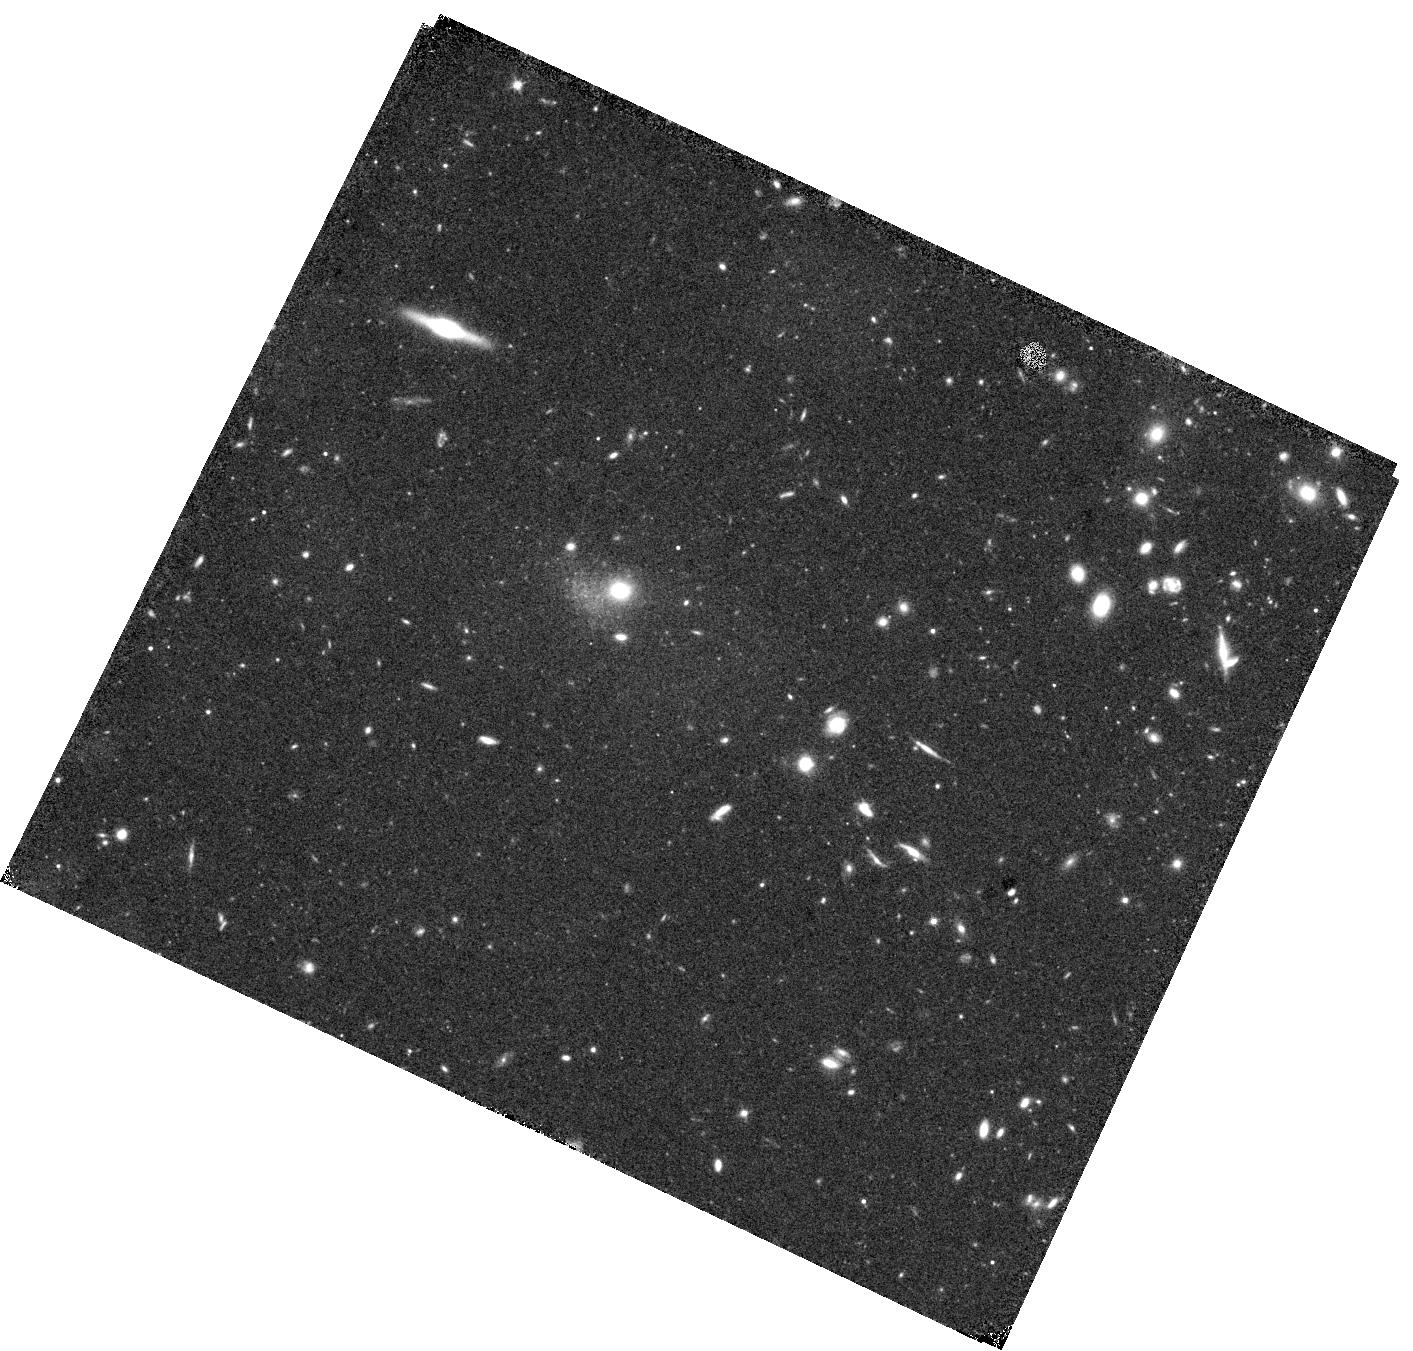
Target: VIRGO-INTERGALACTIC-FIELD-W
Instrument: WFC3/IR
Filter: F110W
Exposure: 18 min
Observation ID: hst_17844_15_wfc3_ir_f110w_ifgz15

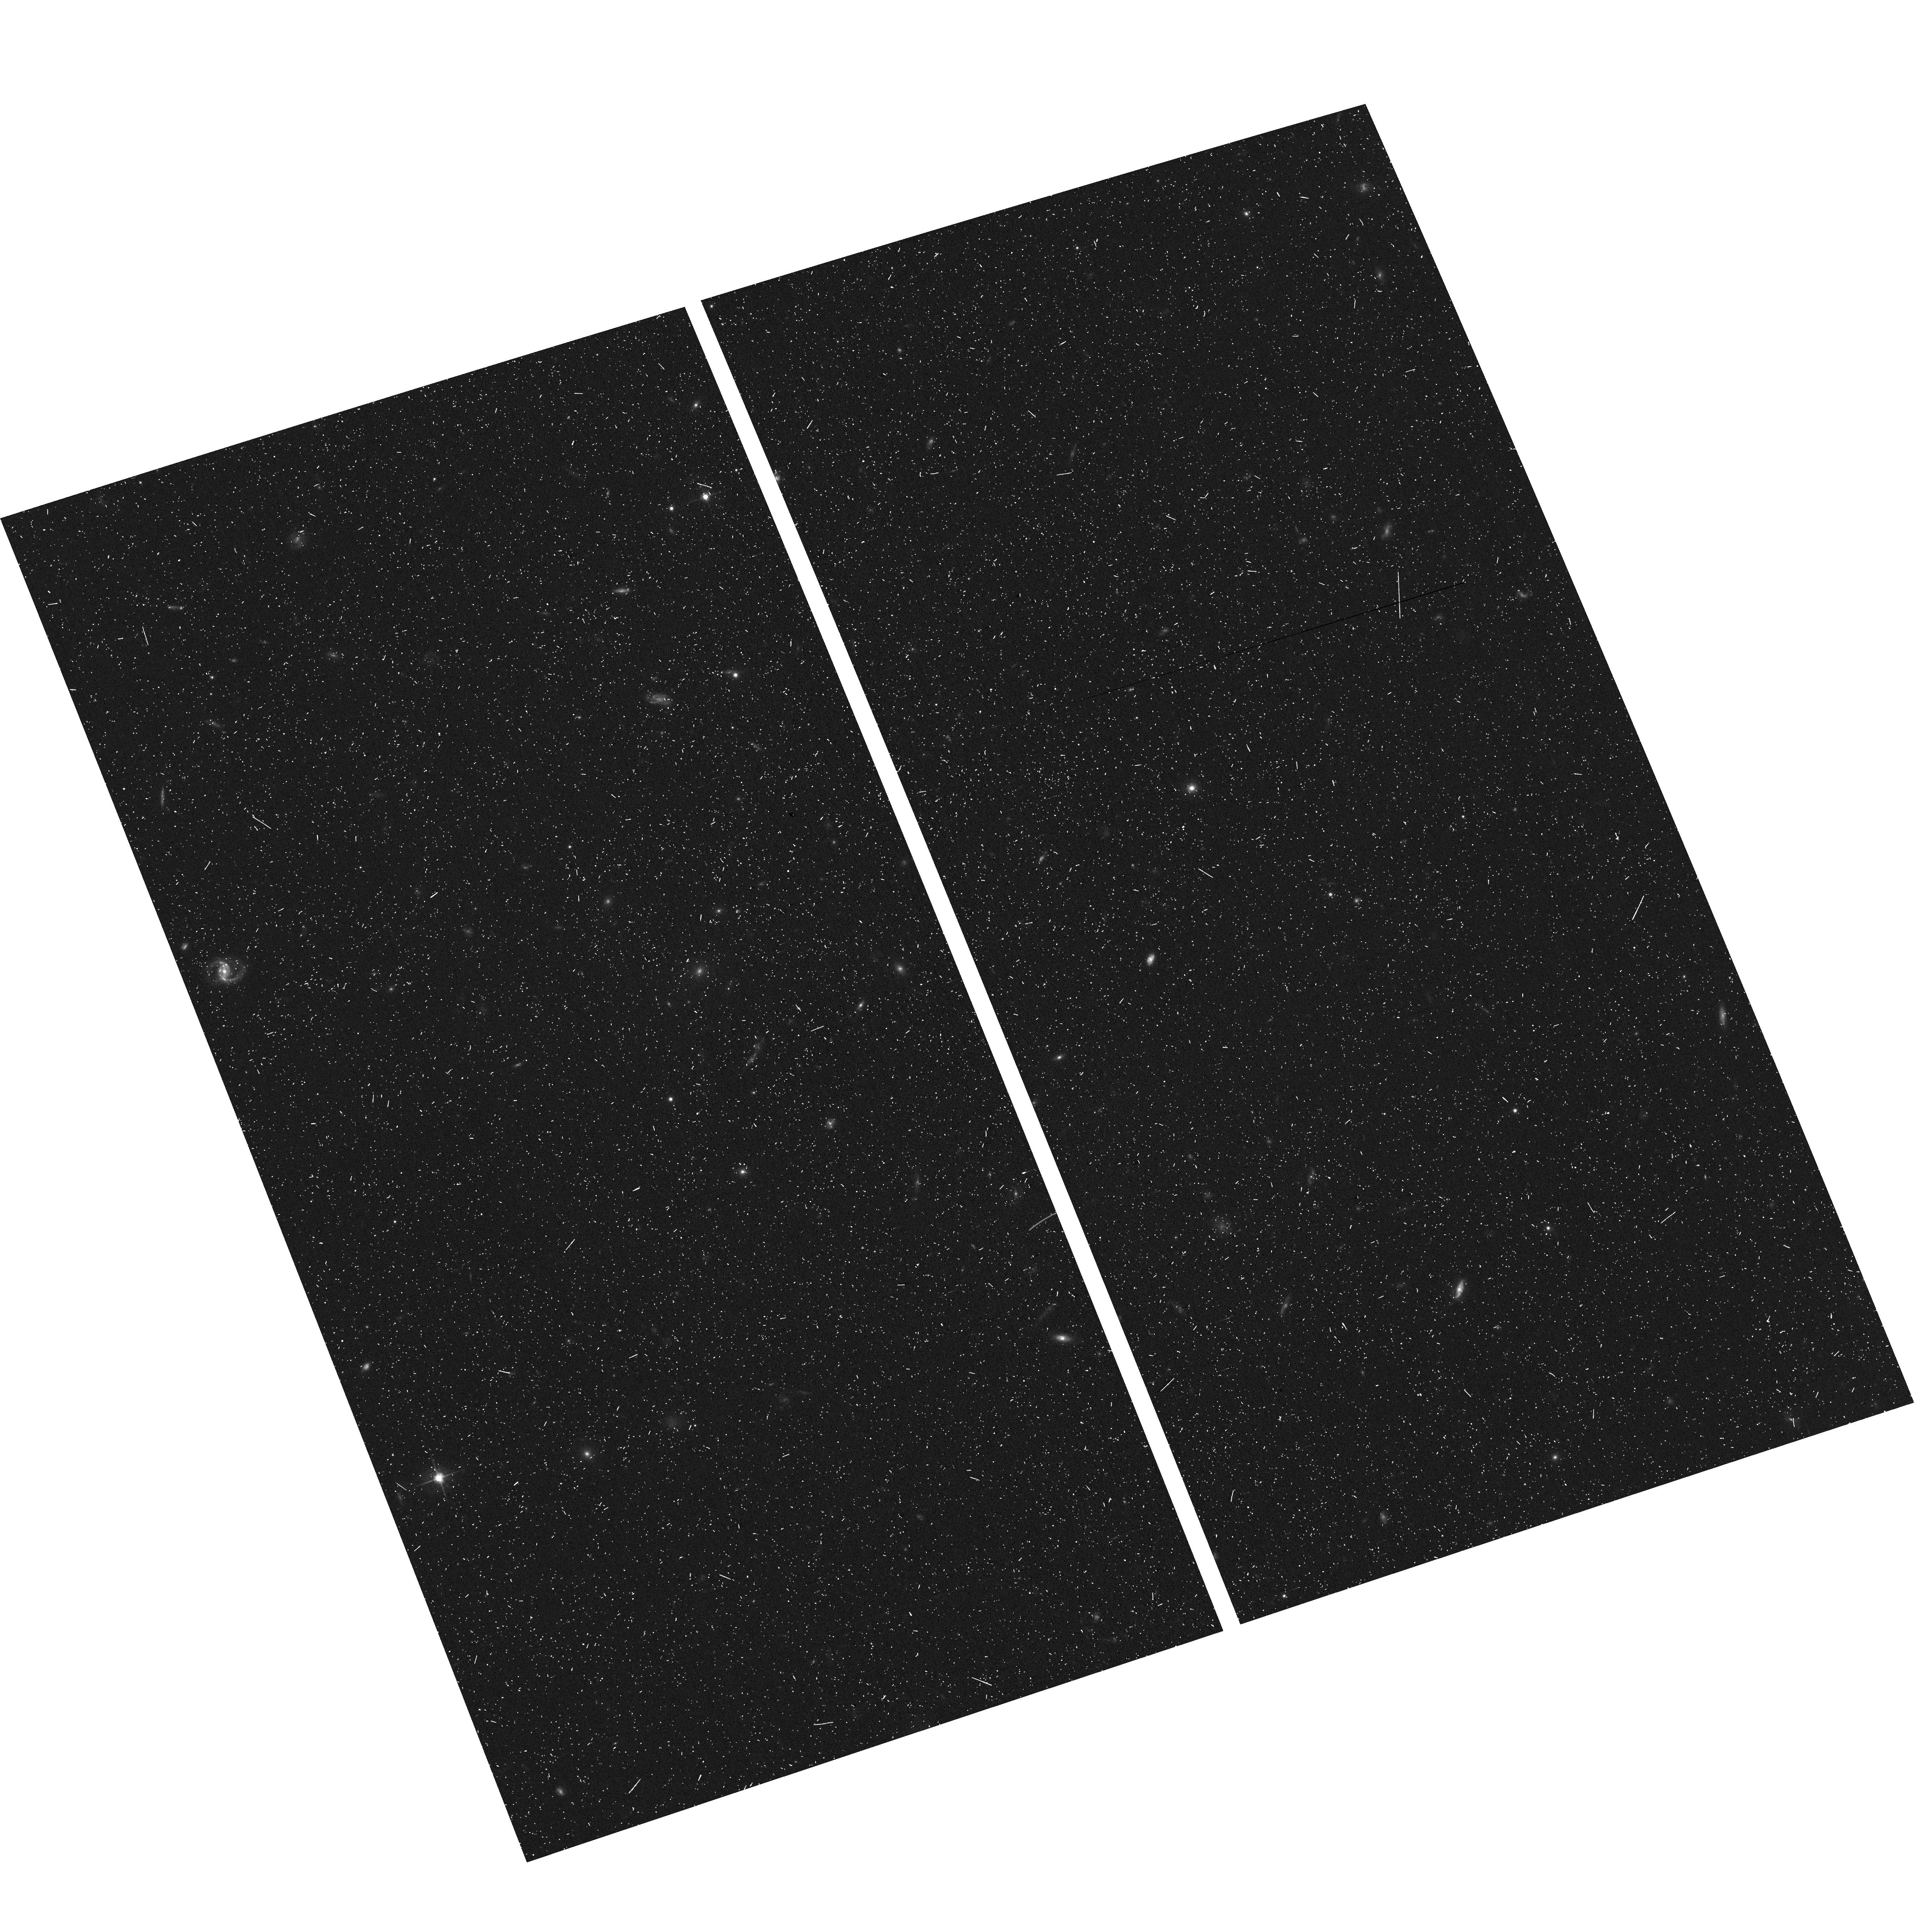
Target: field at RA 187.099°, Dec 12.467°
Instrument: ACS/WFC
Filter: F606W
Exposure: 11 min
Observation ID: hst_17844_18_acs_wfc_f606w_jfgz18

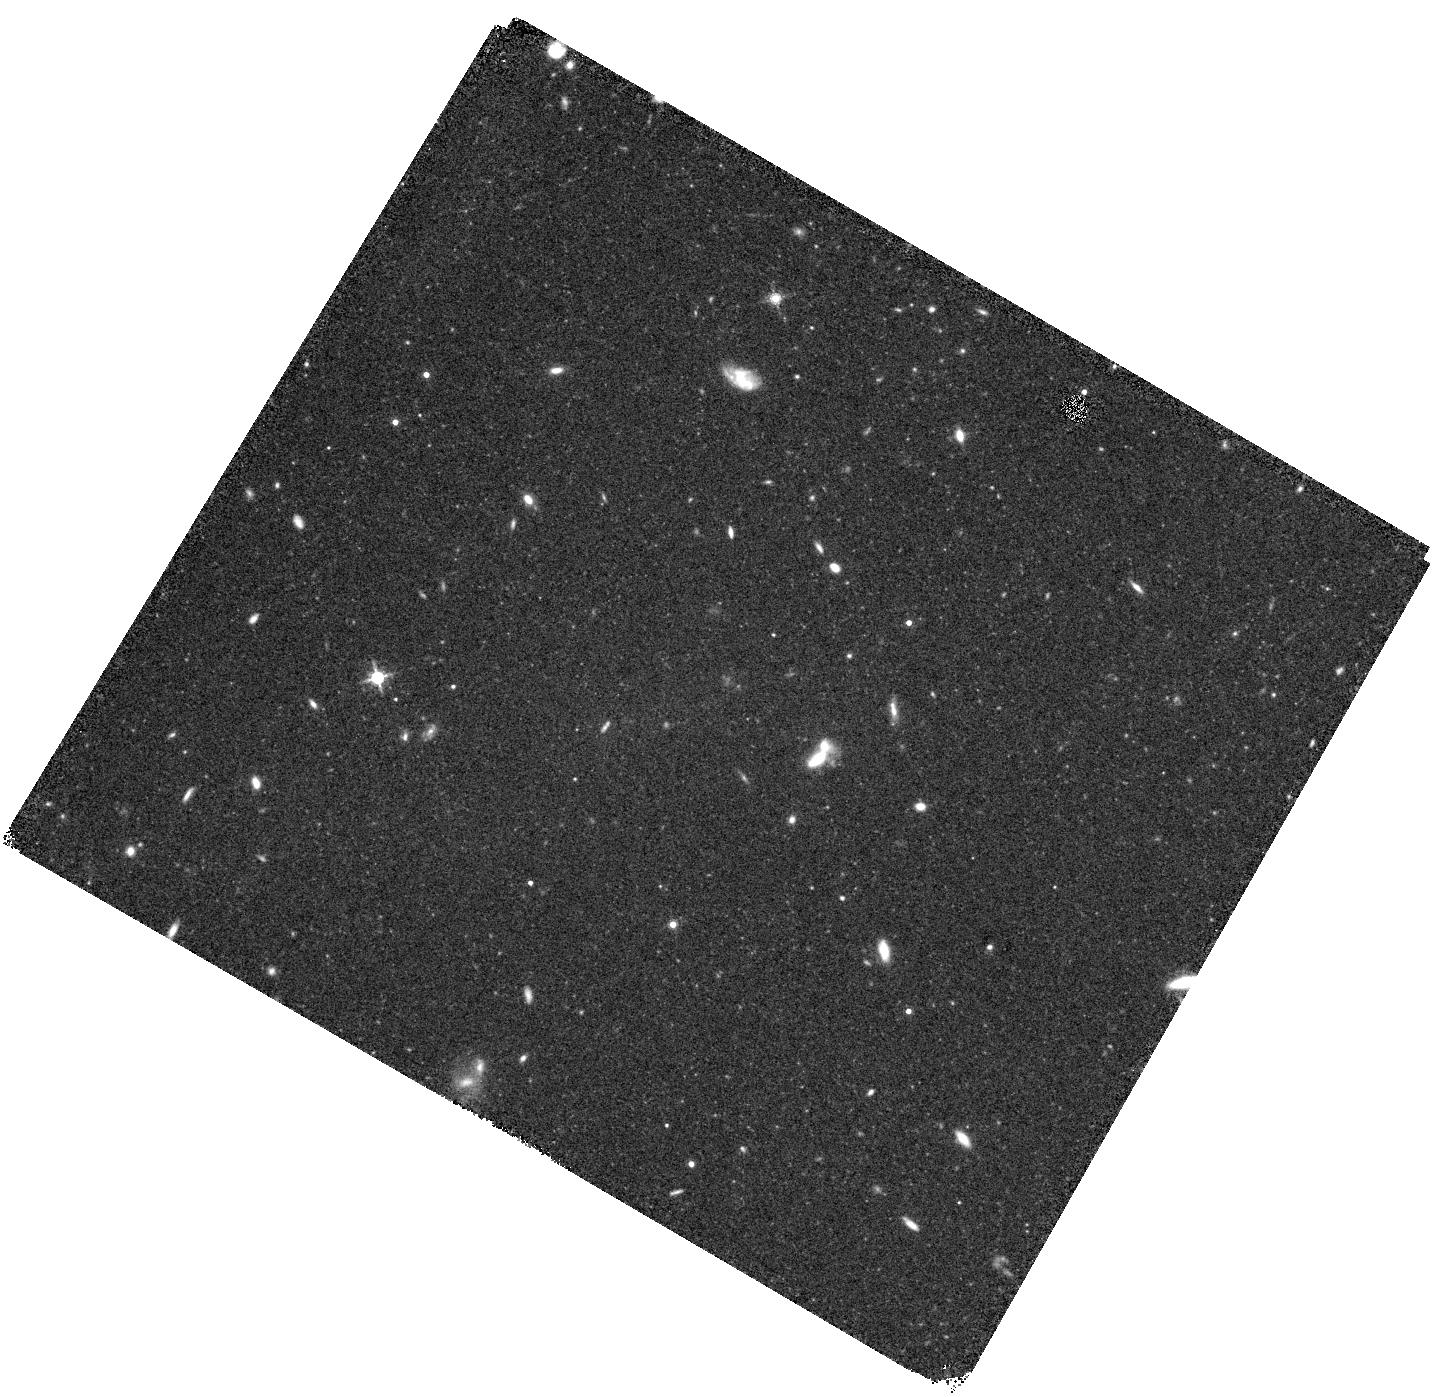
Target: VIRGO-INTERGALACTIC-FIELD-E
Instrument: WFC3/IR
Filter: F160W
Exposure: 22 min
Observation ID: hst_17844_39_wfc3_ir_f160w_ifgz39

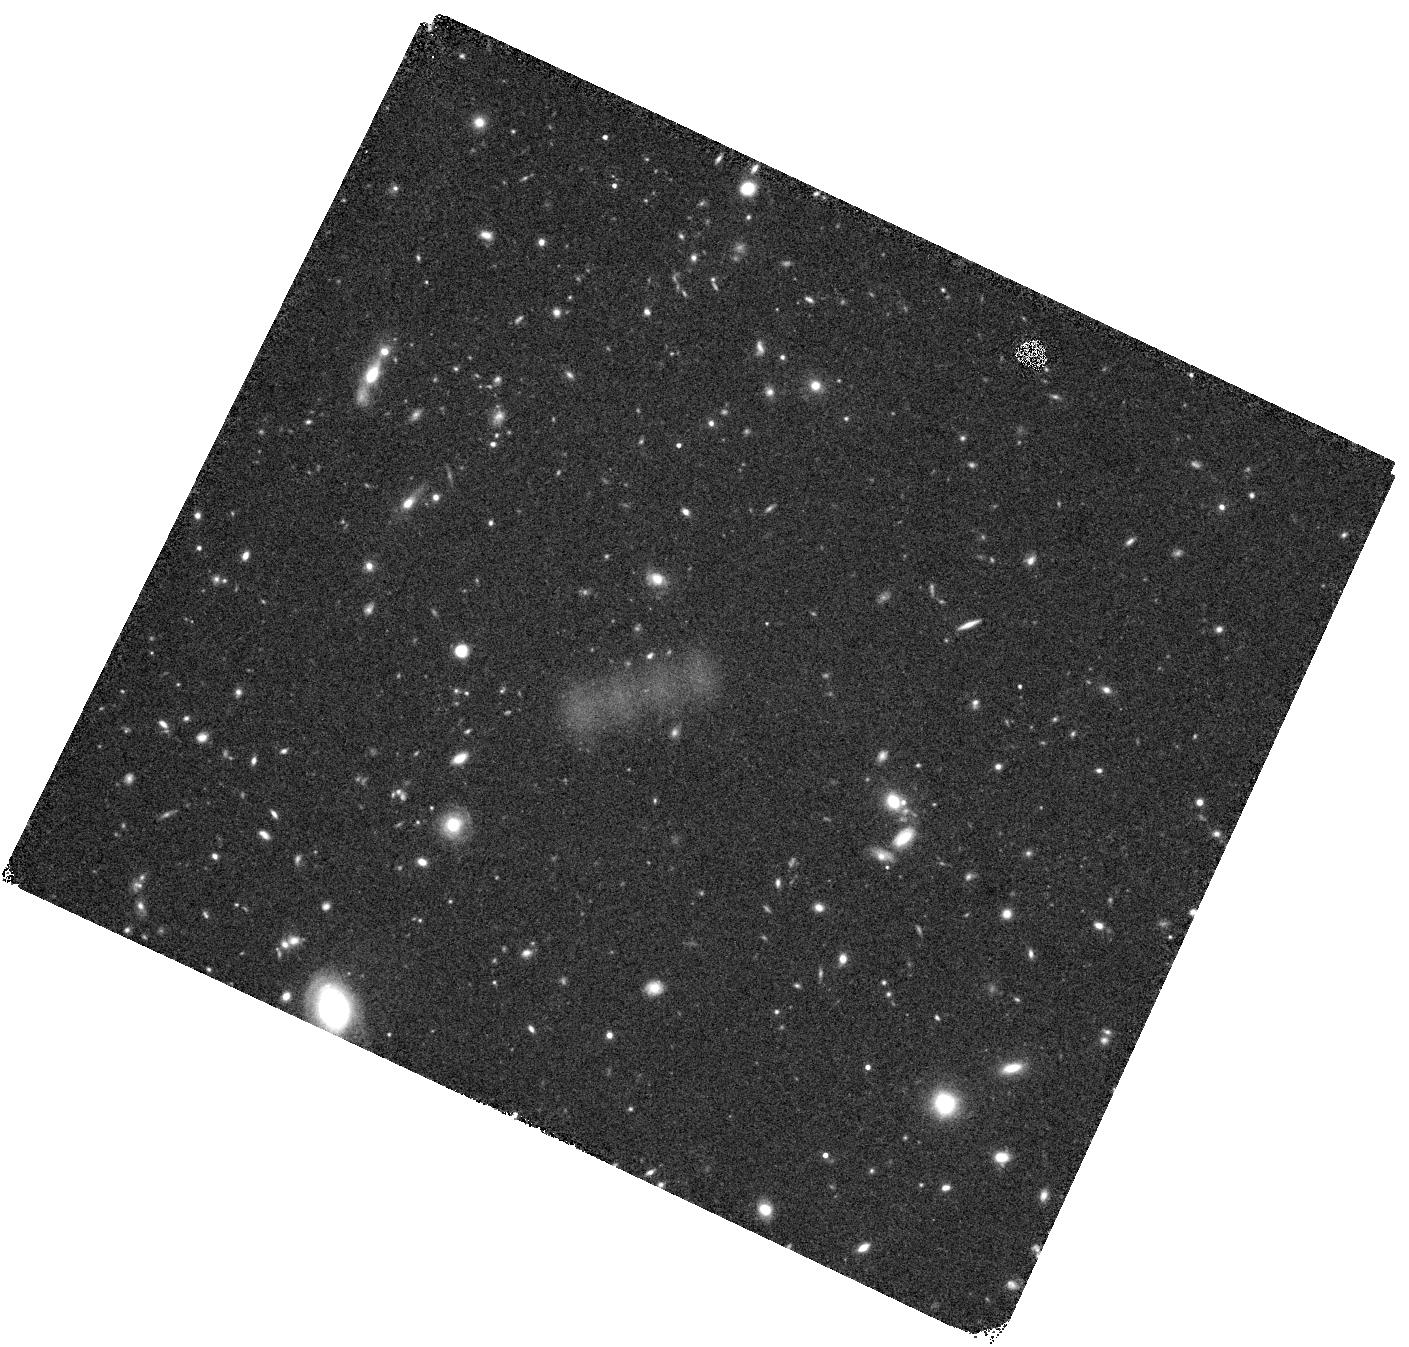
Target: VIRGO-INTERGALACTIC-FIELD-SW
Instrument: WFC3/IR
Filter: F160W
Exposure: 22 min
Observation ID: hst_17844_58_wfc3_ir_f160w_ifgz58

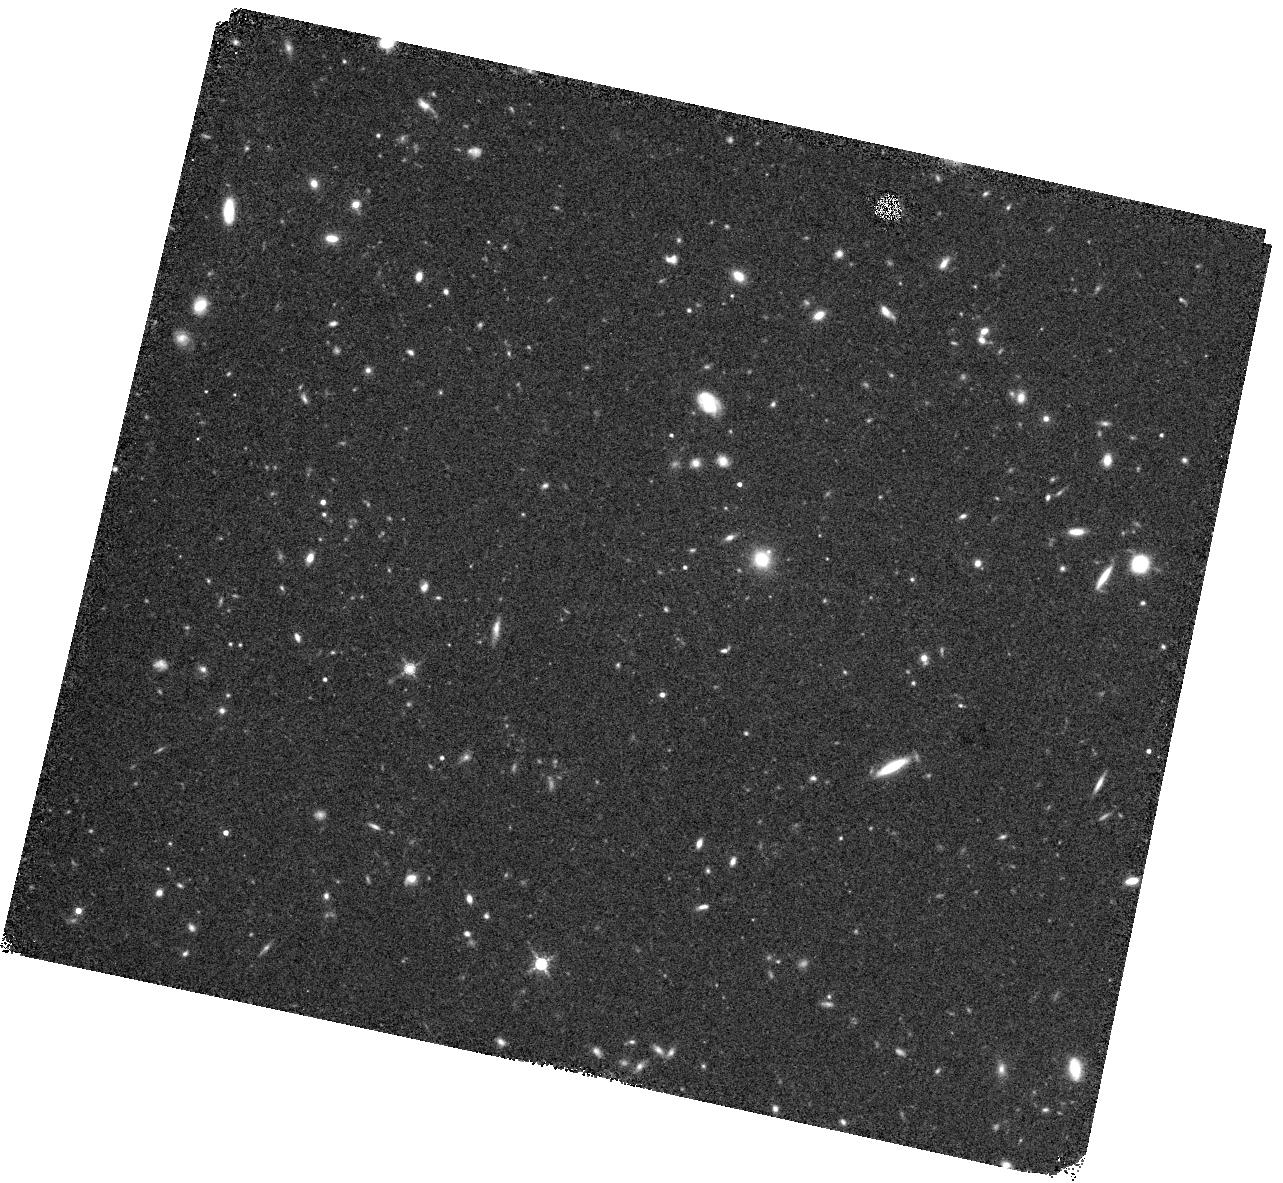
Target: VIRGO-INTERGALACTIC-FIELD-M86
Instrument: WFC3/IR
Filter: F160W
Exposure: 22 min
Observation ID: hst_17844_47_wfc3_ir_f160w_ifgz47

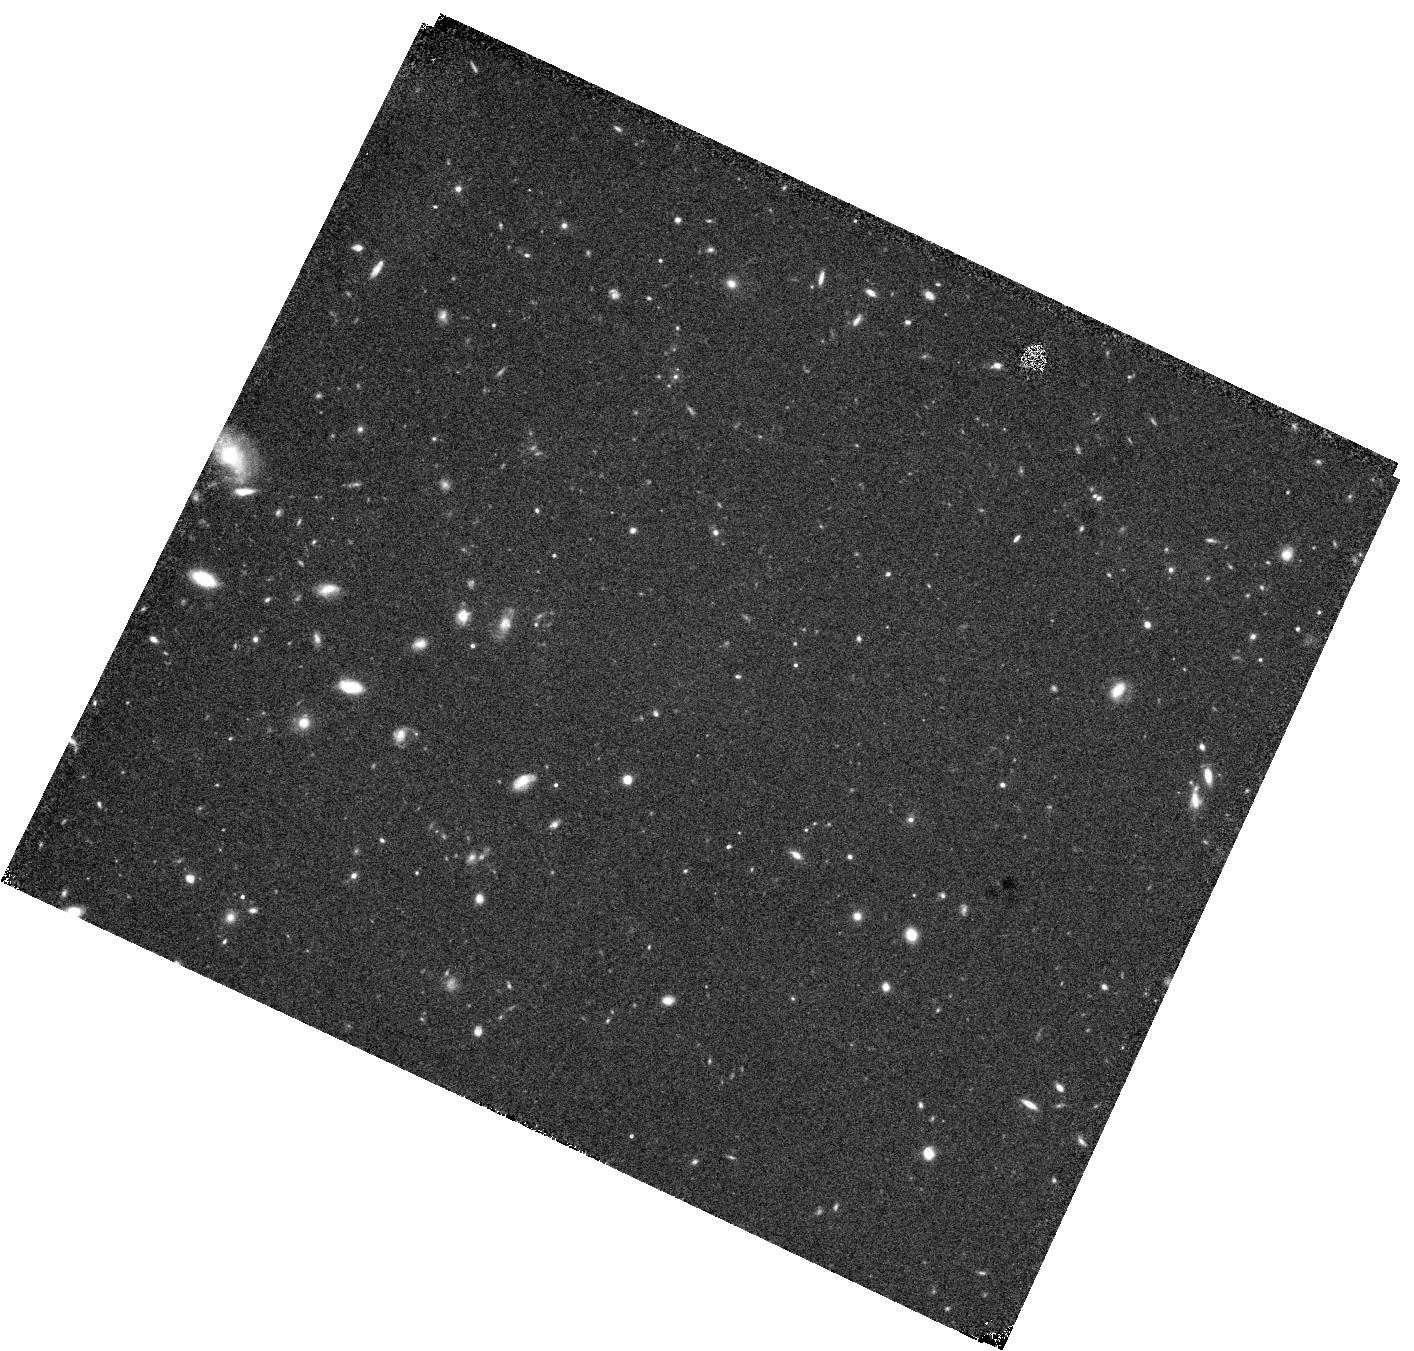
Target: VIRGO-INTERGALACTIC-FIELD-SE
Instrument: WFC3/IR
Filter: F110W
Exposure: 18 min
Observation ID: hst_17844_25_wfc3_ir_f110w_ifgz25

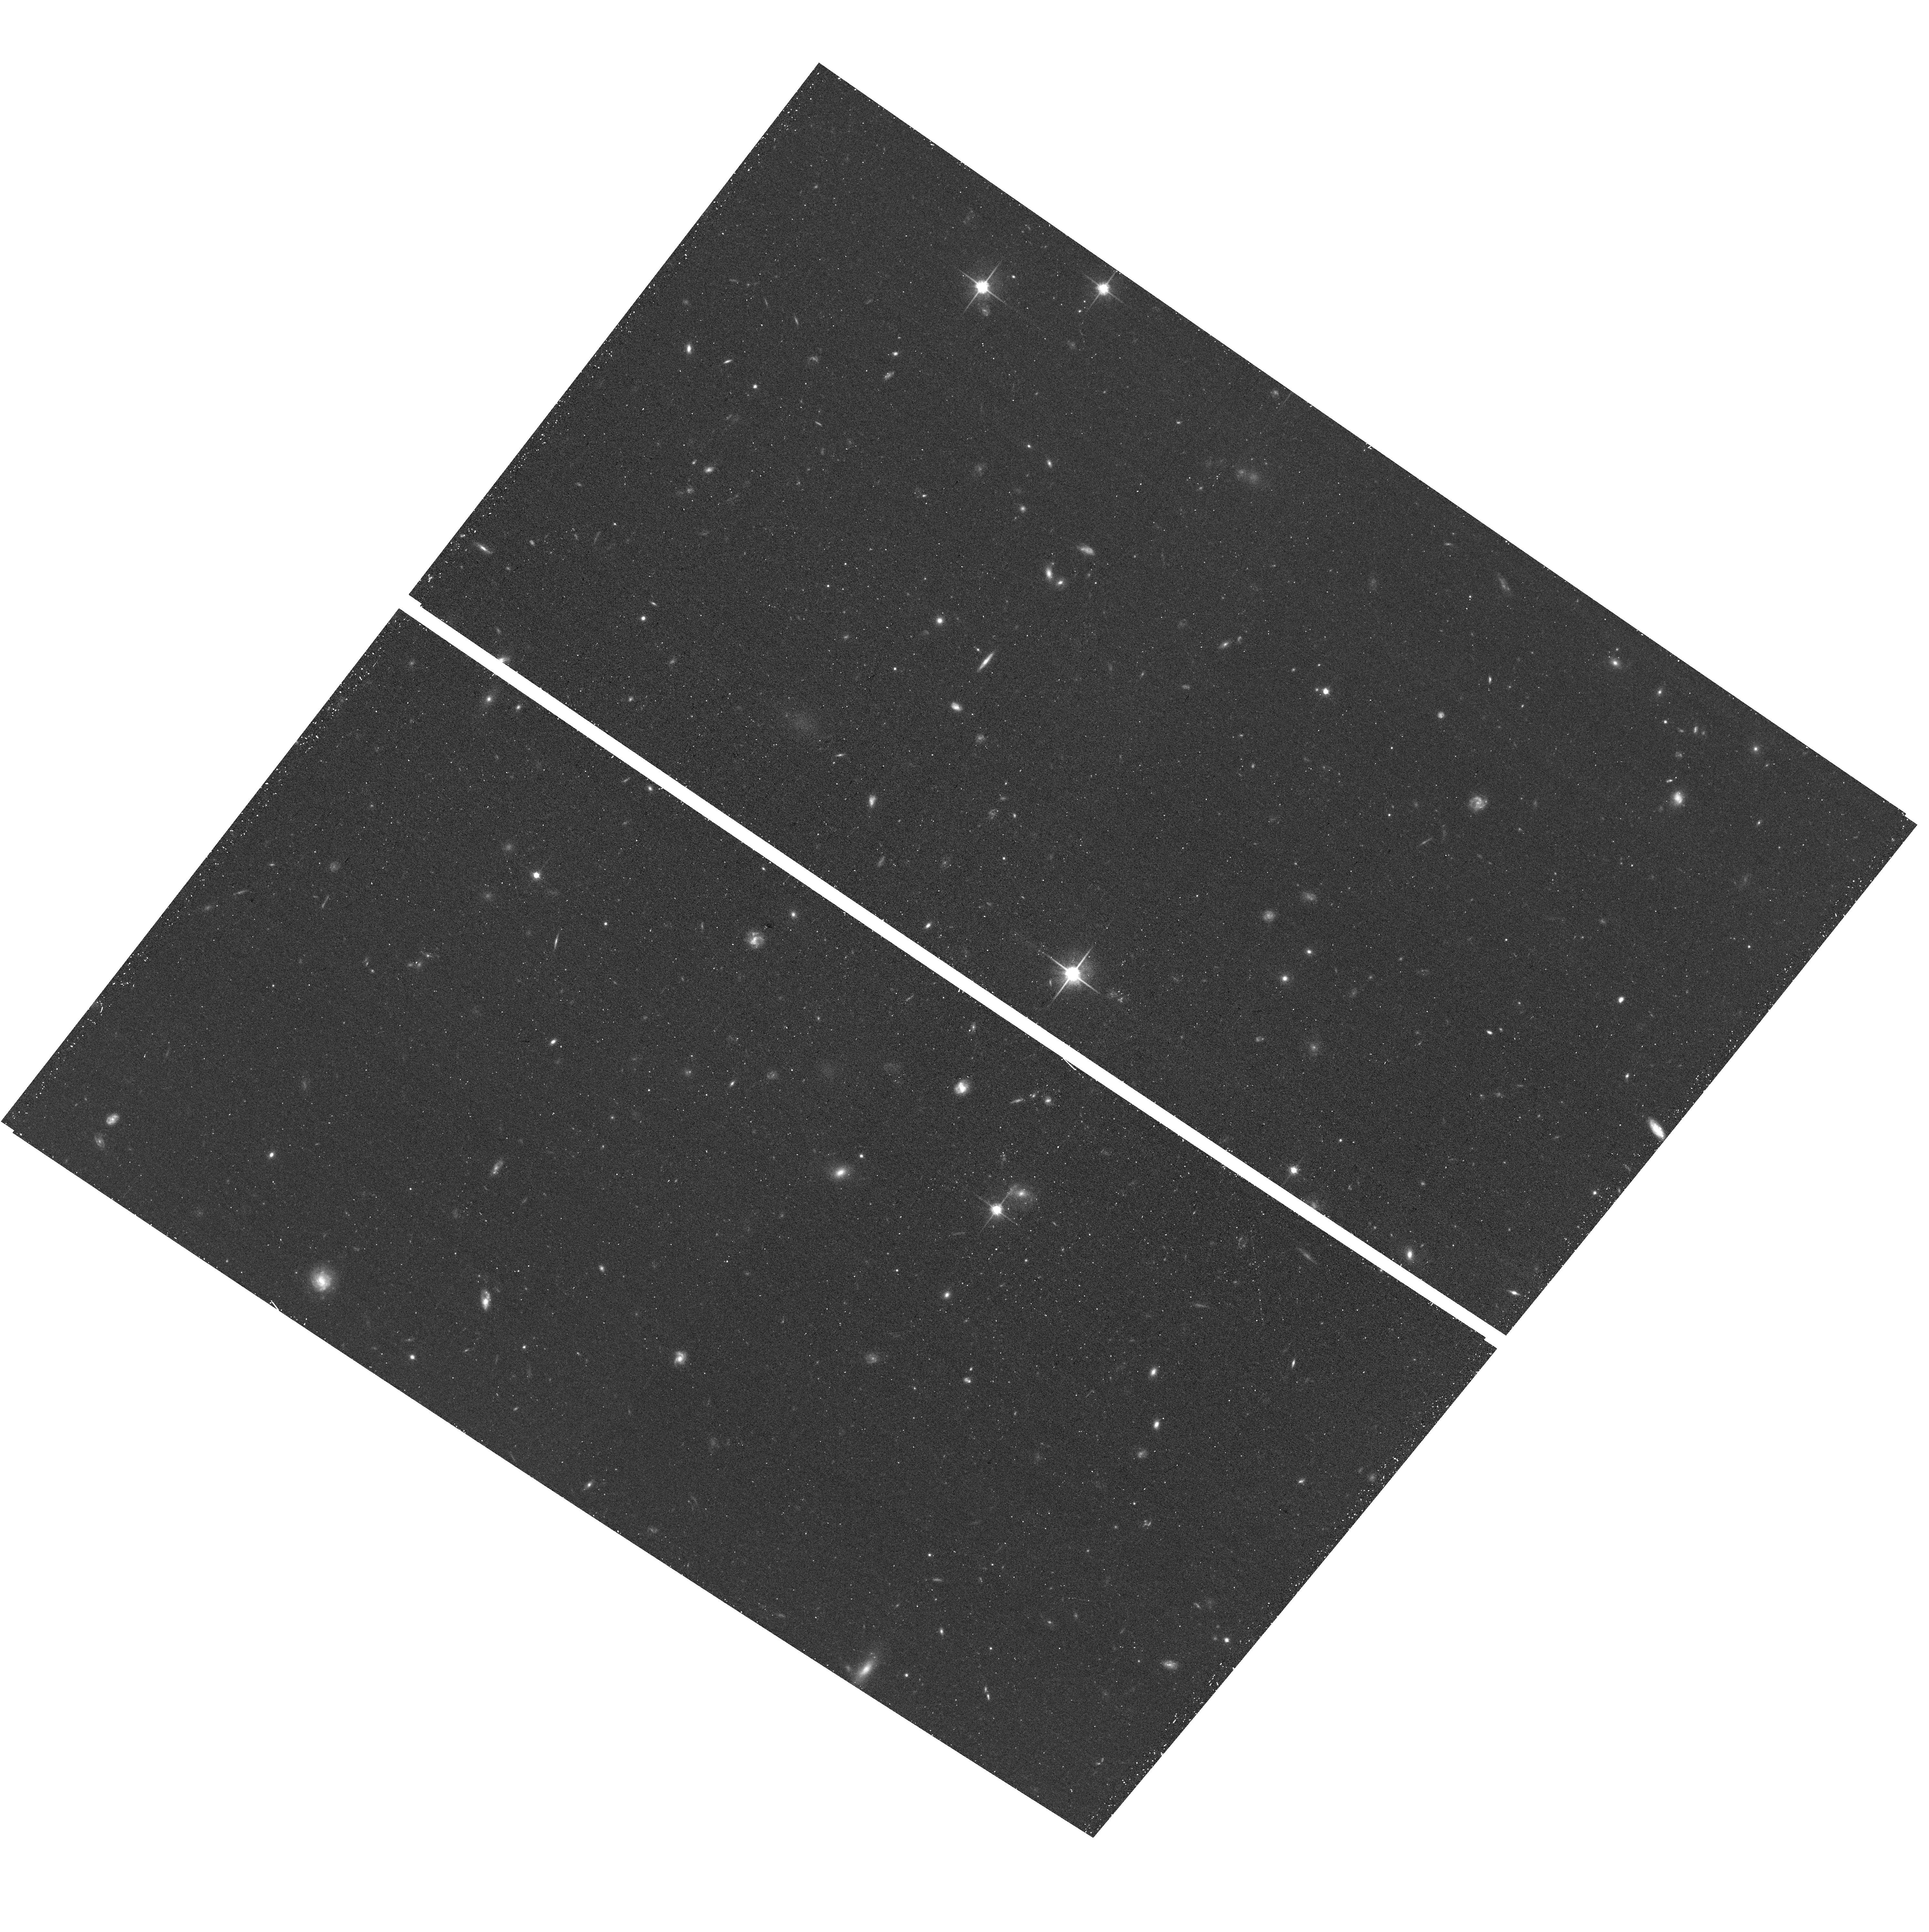
Target: field at RA 187.311°, Dec 11.680°
Instrument: ACS/WFC
Filter: F814W
Exposure: 23 min
Observation ID: hst_17844_56_acs_wfc_f814w_jfgz56

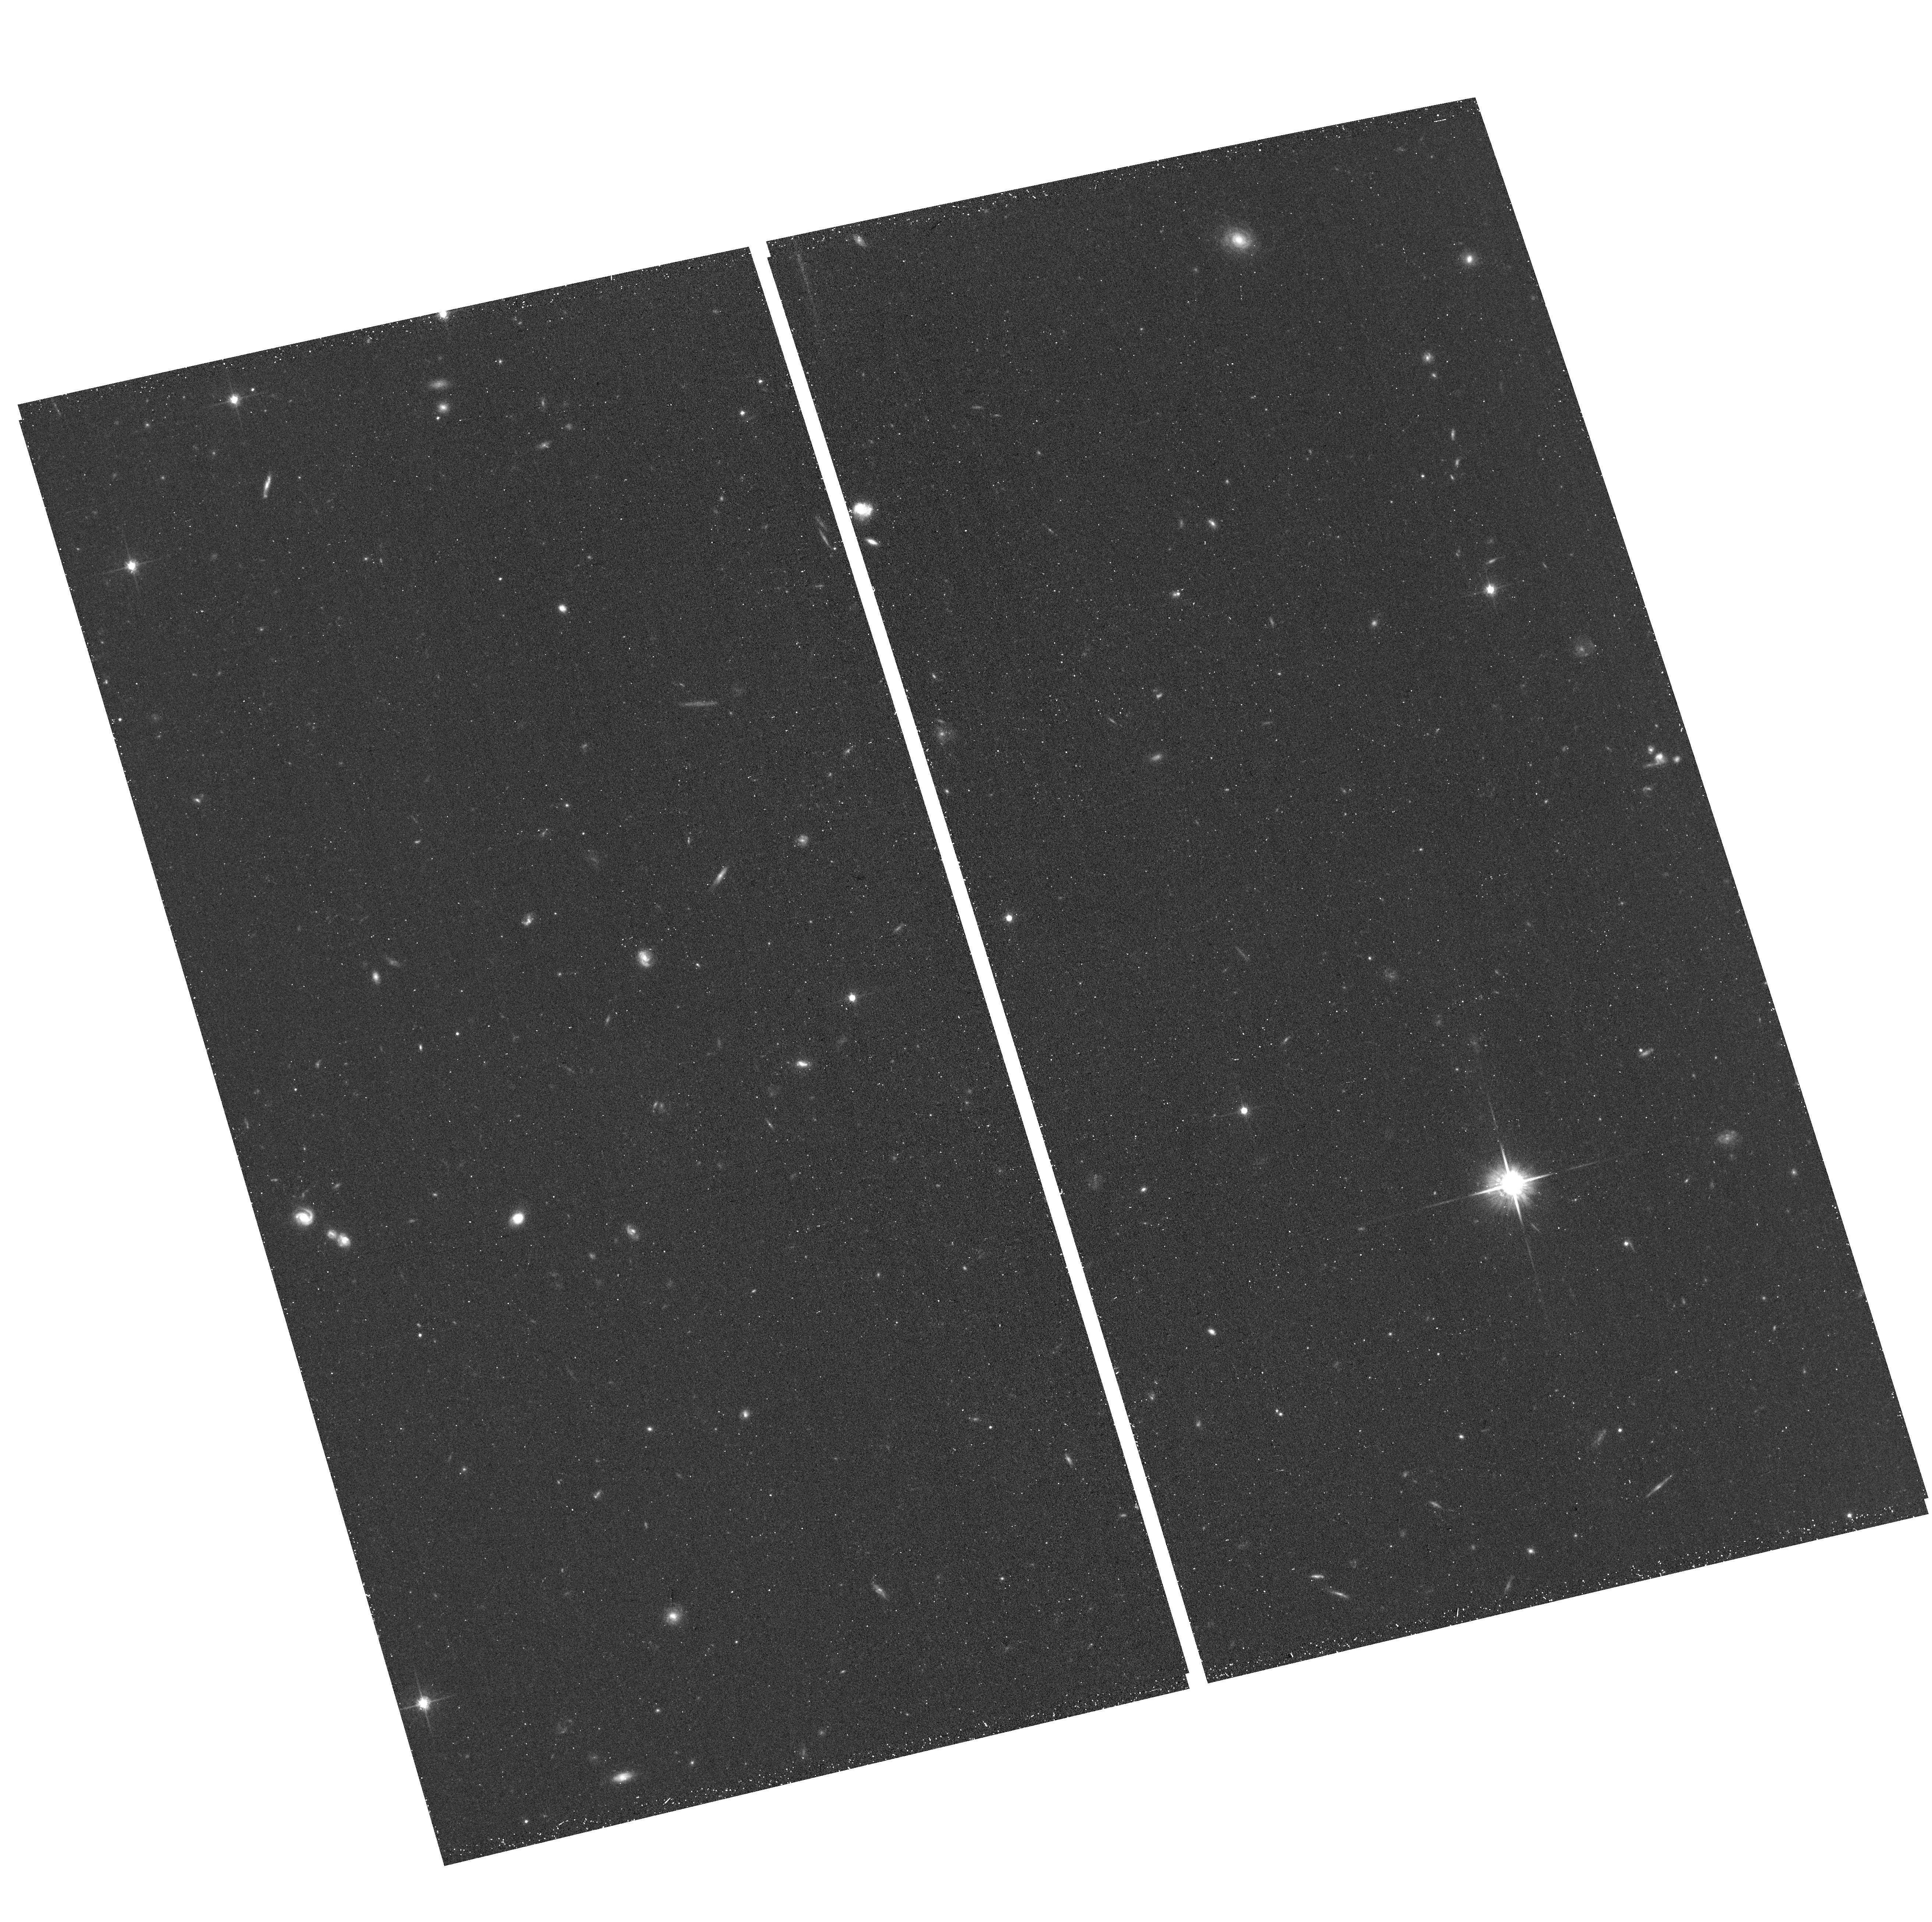
Target: field at RA 187.736°, Dec 12.904°
Instrument: ACS/WFC
Filter: F814W
Exposure: 22 min
Observation ID: hst_17844_39_acs_wfc_f814w_jfgz39

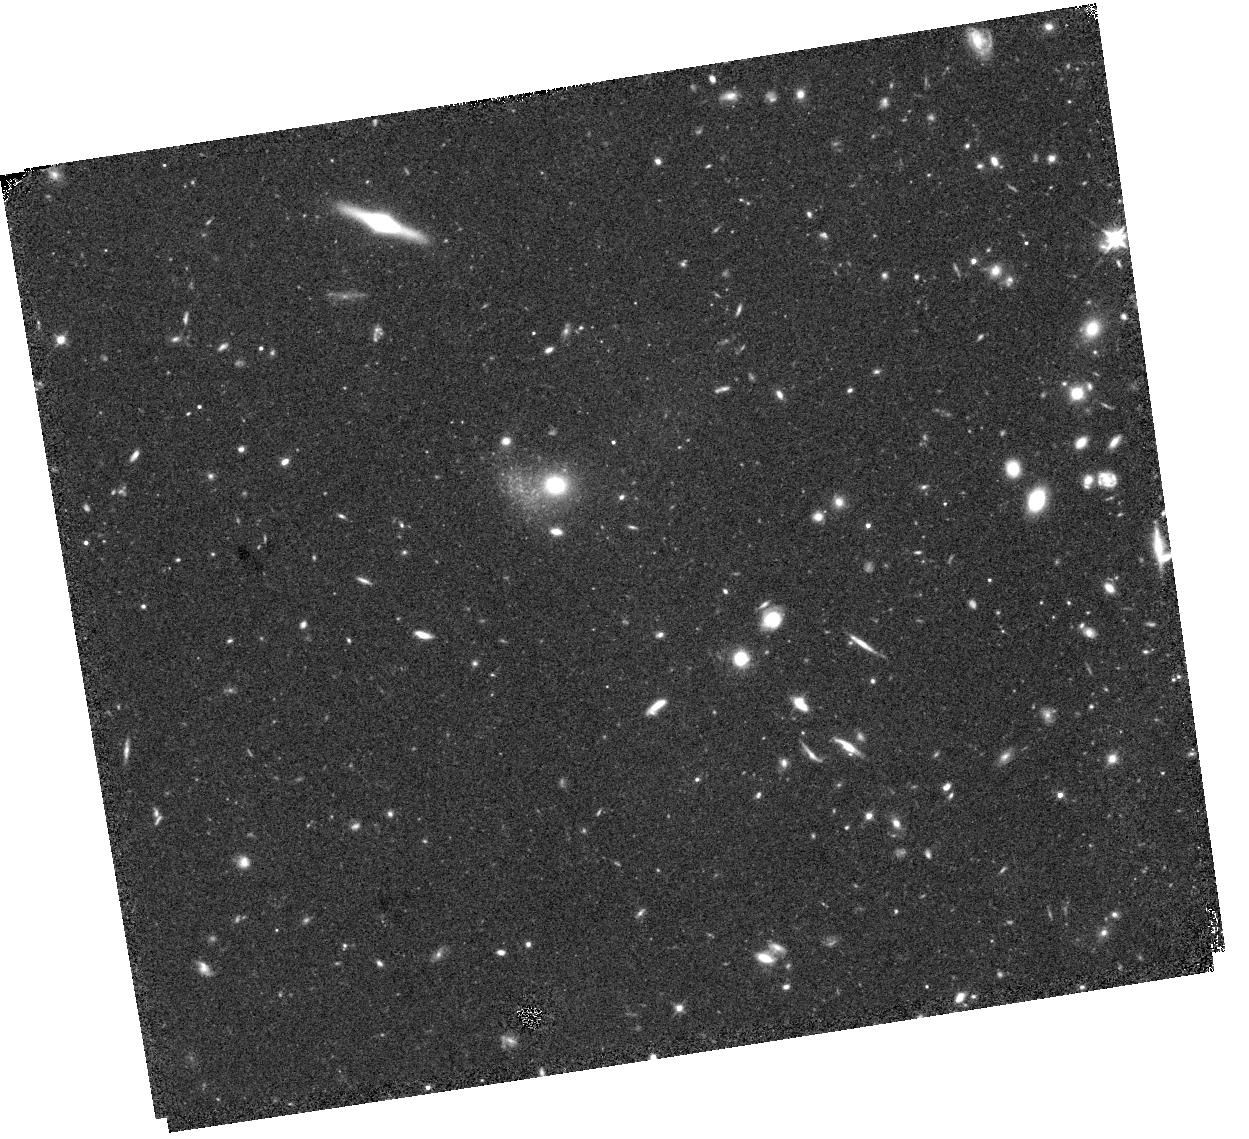
Target: VIRGO-INTERGALACTIC-FIELD-W
Instrument: WFC3/IR
Filter: F110W
Exposure: 18 min
Observation ID: hst_17844_16_wfc3_ir_f110w_ifgz16

The Origin of the Virgo Intergalactic Population (PI: Gregg, Michael D.)

The intracluster light (ICL) is a major component of galaxy clusters, and contains a record of the galaxies destroyed during hierarchical assembly of the cluster. This proposal addresses three issues critical to understanding the origin and evolution of intergalactic populations, using resolved star WFC3/IR photometry of intergalactic fields in the Virgo cluster. Foremost, we will probe the age distribution of Virgo's intracluster stars via the period distribution of bright AGB variable stars, a tool successfully deployed to study stellar populations in elliptical galaxies. By spreading the observations over 8 epochs and two HST cycles (4+4), we can determine periods and reveal the age spread of the intracluster stars, opening a new window on their origin and evolution. Second, IR color magnitude diagrams from the stacked imaging will establish the metallicity distribution function of the ICL, constraining the luminosity function and abundances of the galaxies that have been dismembered in assembling the intracluster population. Third, by observing five fields around the core of the cluster, we will trace how spatially well-mixed the ICL population is and how its age and metallicity vary across diverse environments, and thus measure its evolutionary state. While JWST will extend photometric work on the Virgo ICL, period determination of LPVs with JWST is very difficult because of its restricted visibility window in Virgo. It is therefore critical to begin these multi-cycle observations while time permits before the end of HST's lifetime.